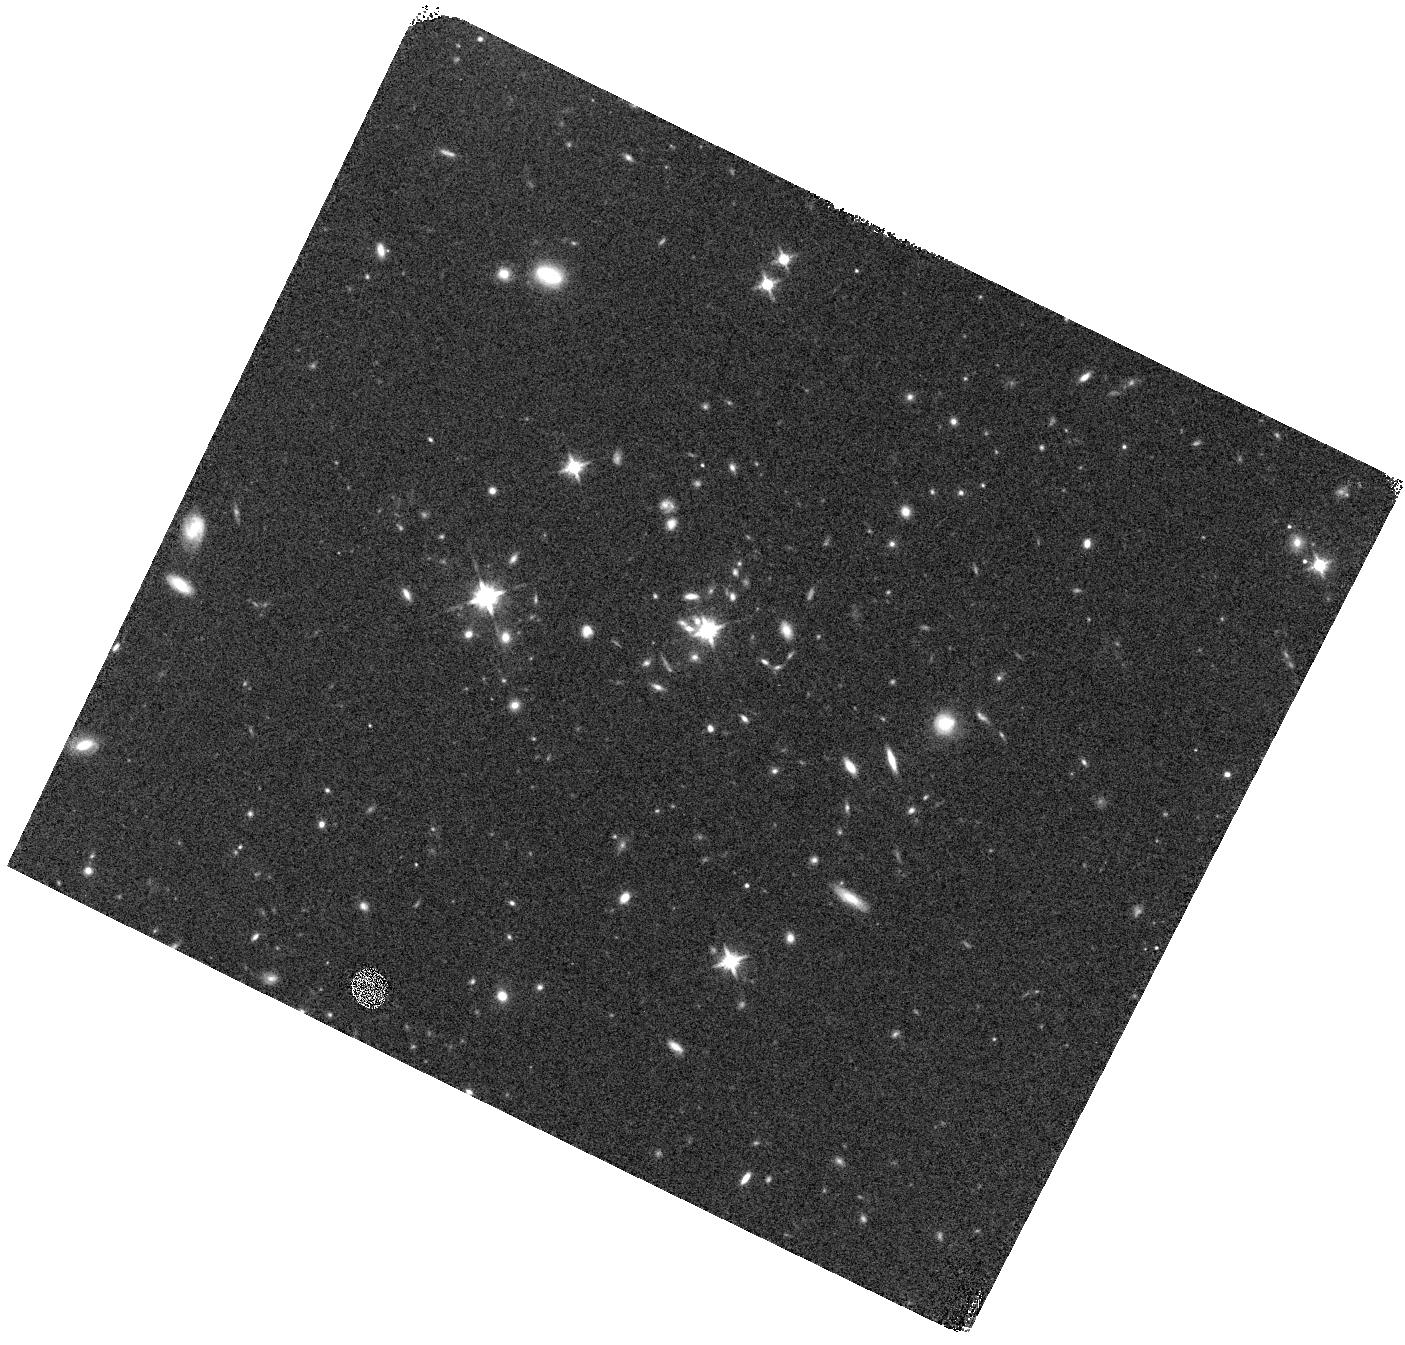
Target: SDSS-J110742.74+102126.3
Instrument: WFC3/IR
Filter: F140W
Exposure: 7 min
Observation ID: hst_13482_06_wfc3_ir_f140w_icbw06

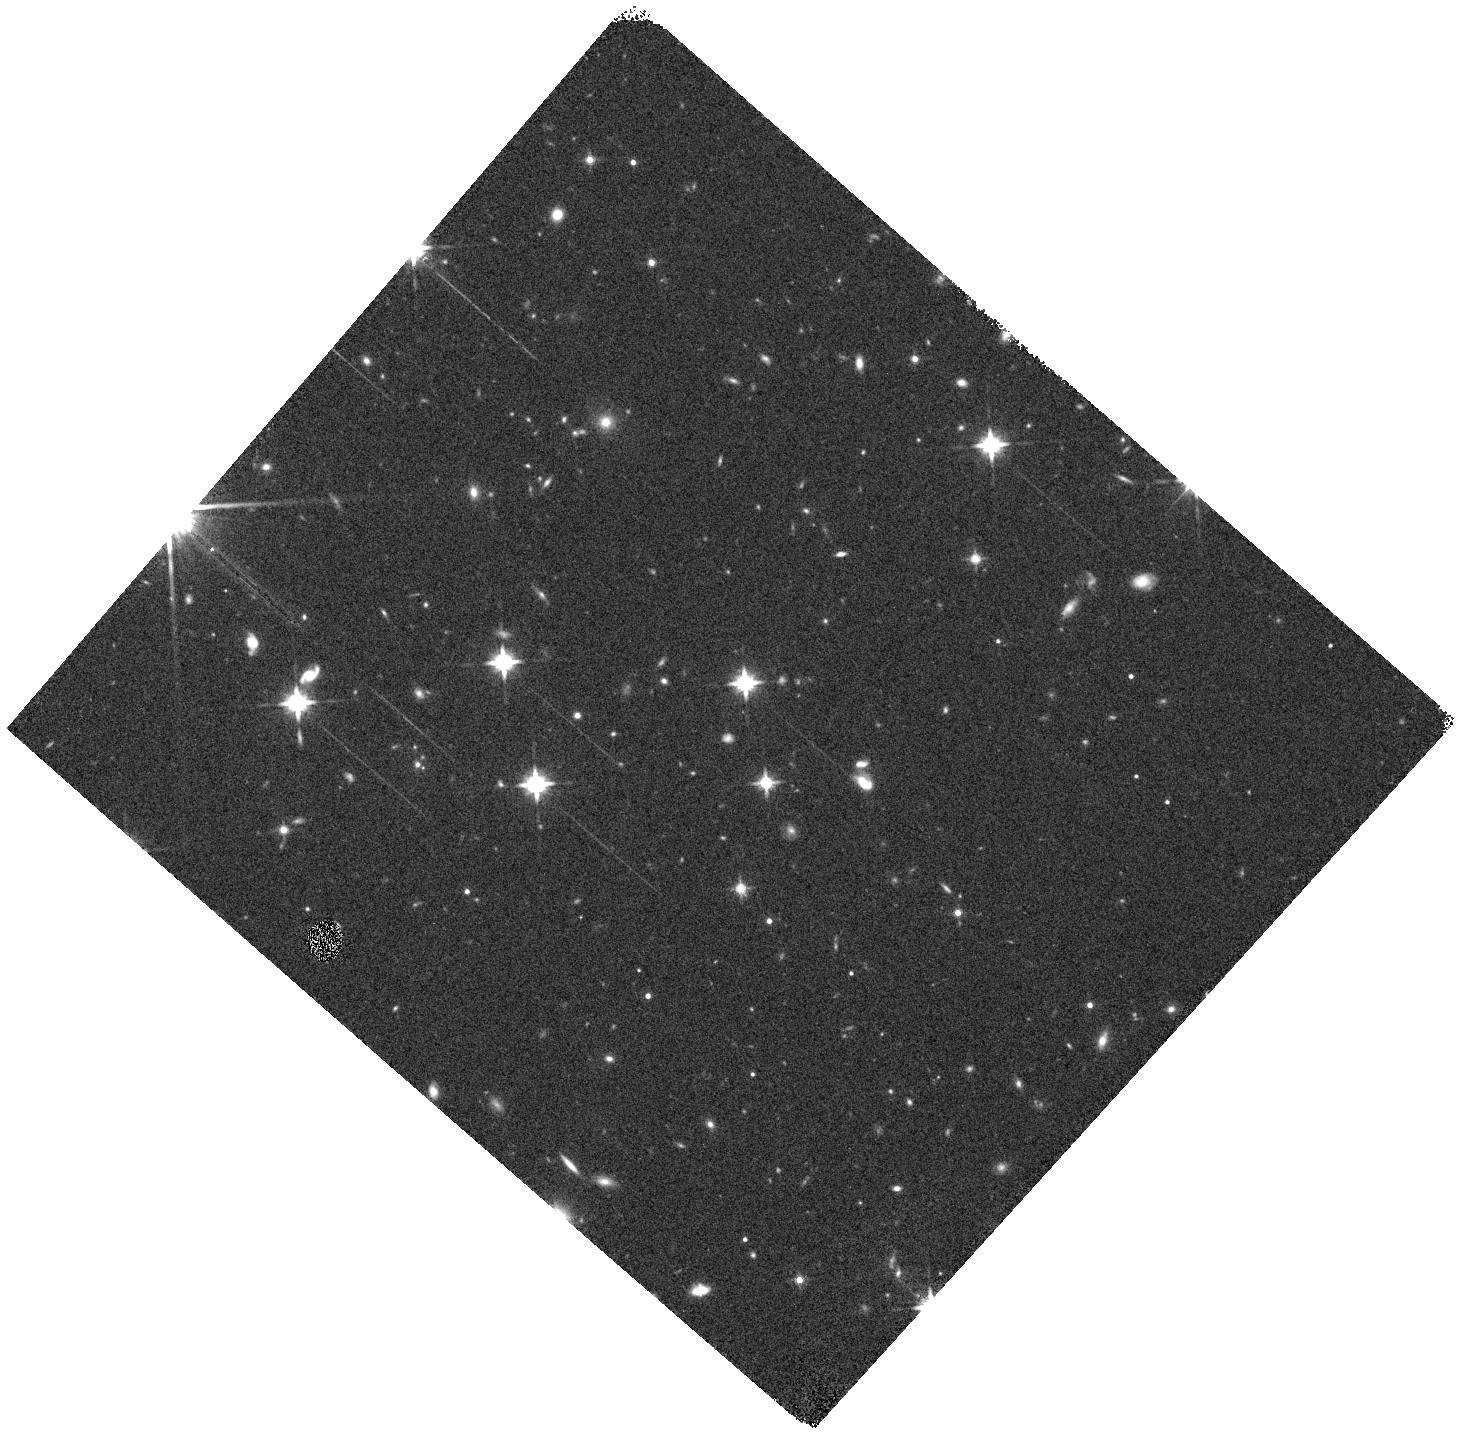
Target: SDSS-J083852.05+025703.7
Instrument: WFC3/IR
Filter: F140W
Exposure: 7 min
Observation ID: hst_13482_14_wfc3_ir_f140w_icbw14

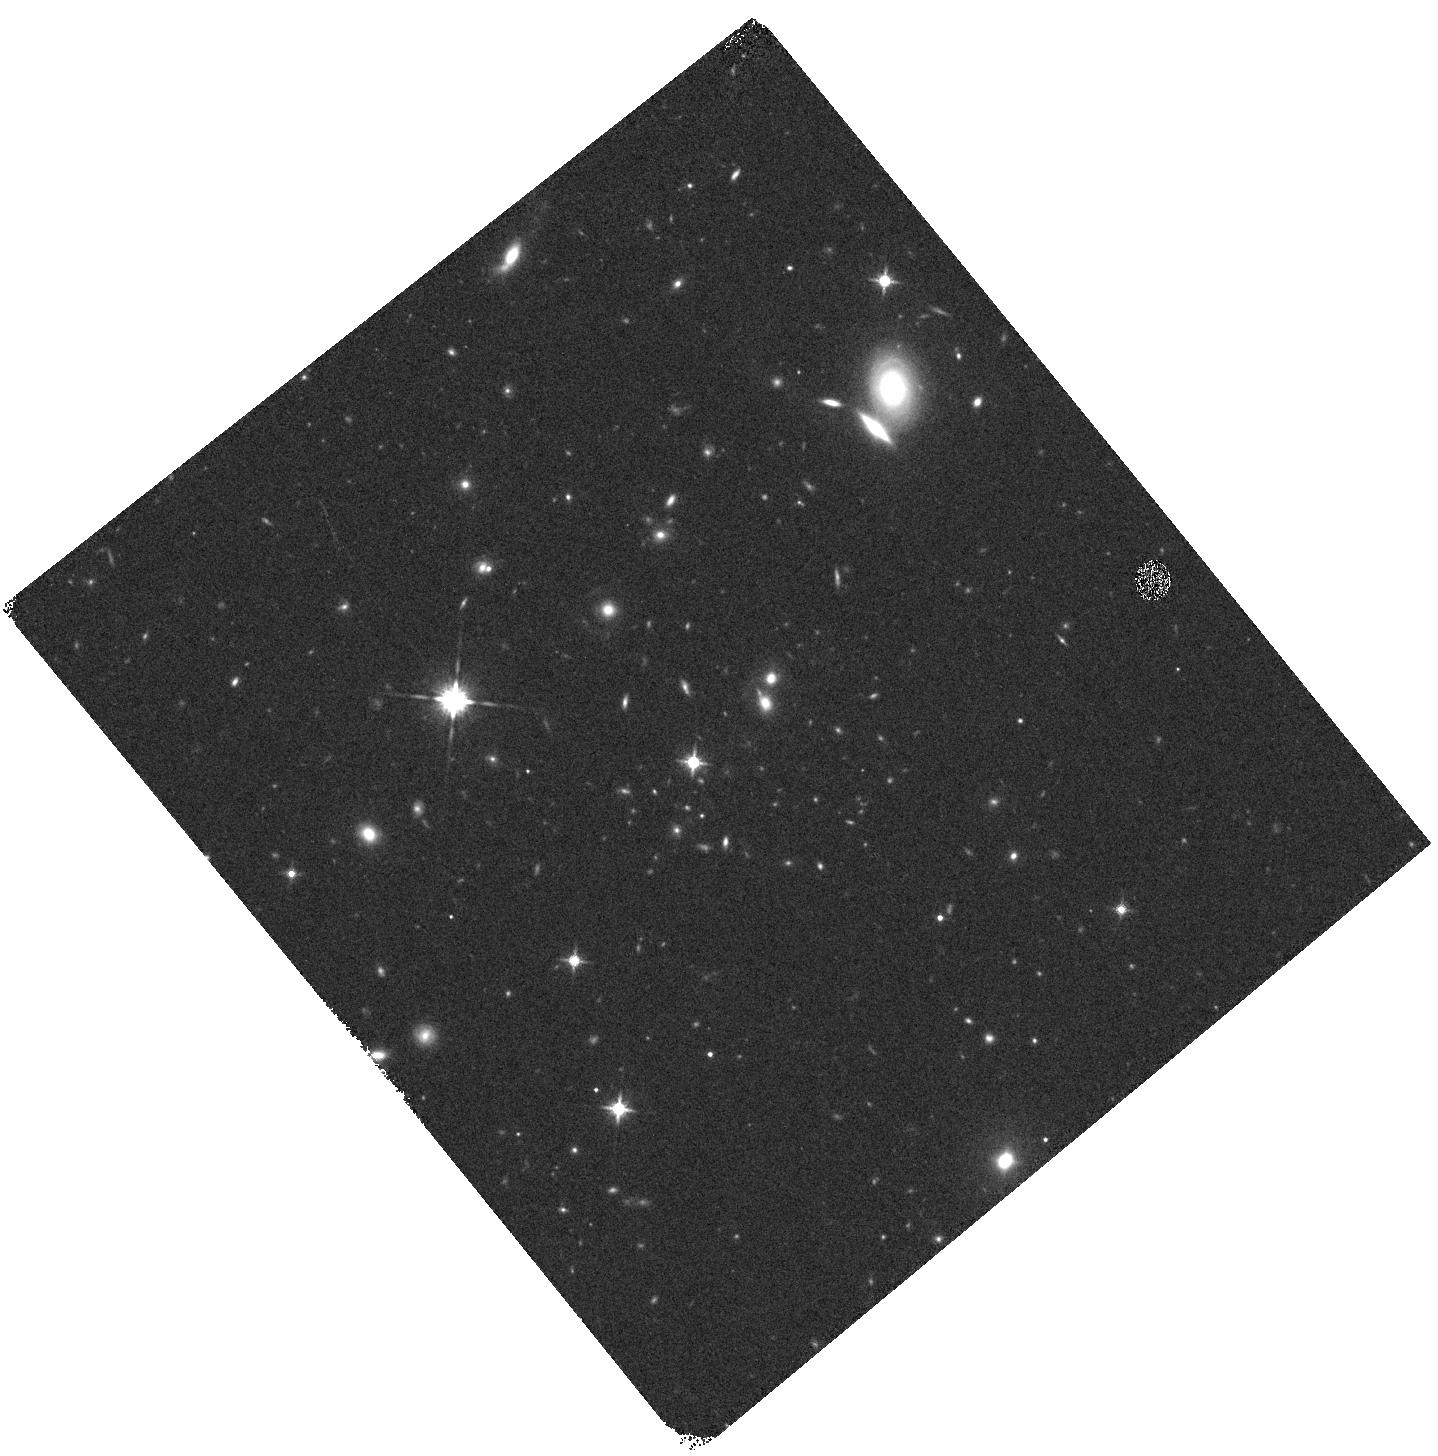
Target: SDSS-J001453.19+091217.6
Instrument: WFC3/IR
Filter: F140W
Exposure: 7 min
Observation ID: hst_13482_17_wfc3_ir_f140w_icbw17

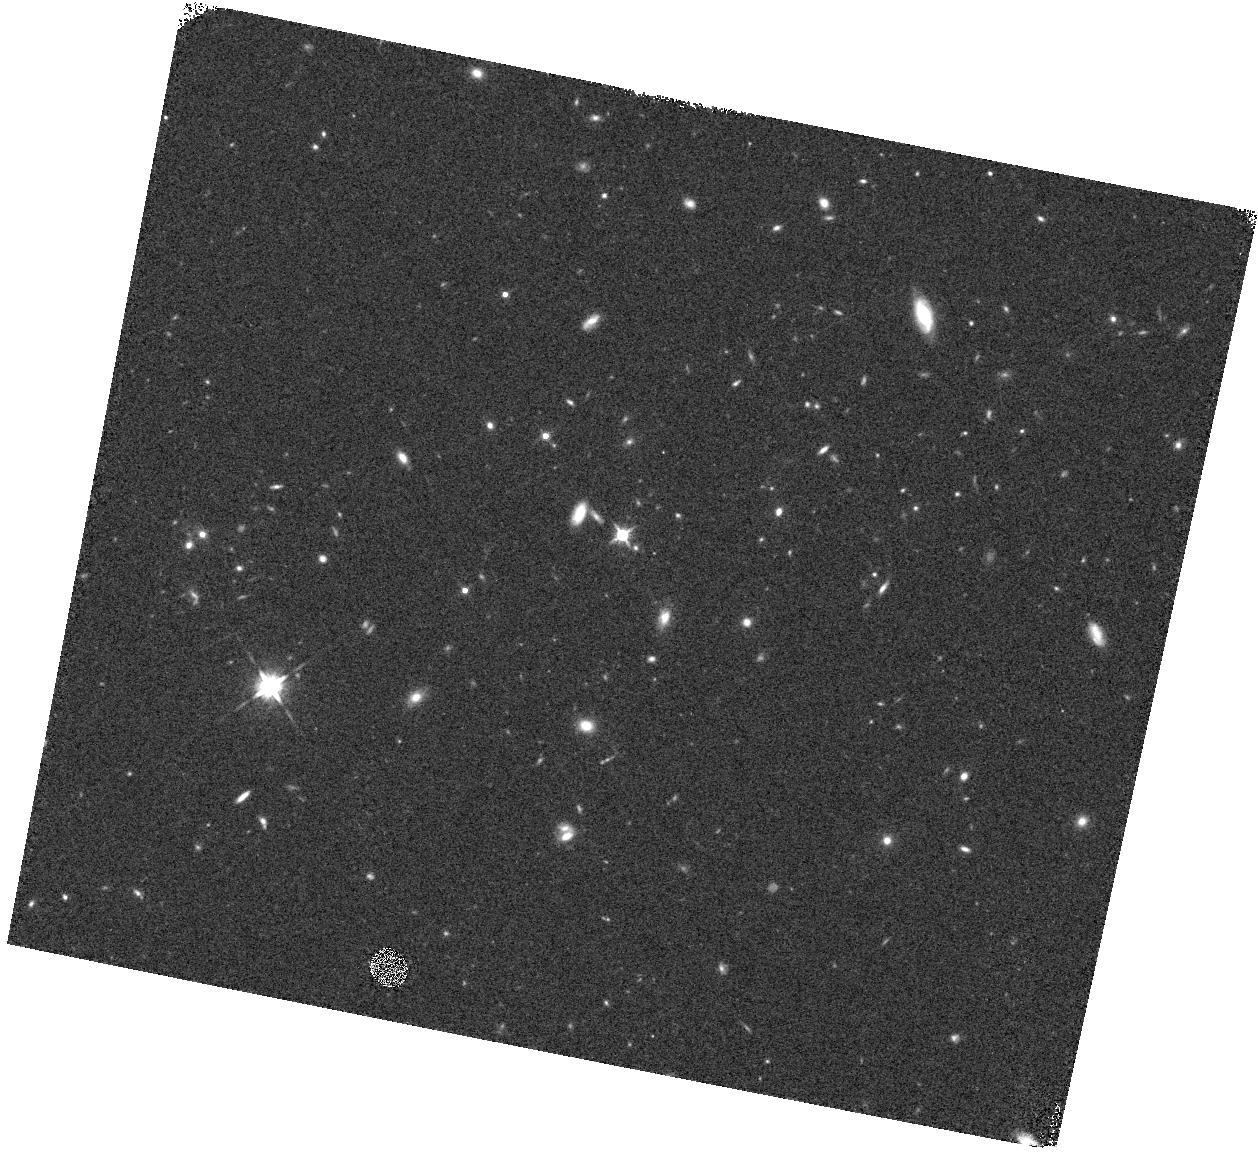
Target: SDSS-J095432.63+354027.7
Instrument: WFC3/IR
Filter: F140W
Exposure: 7 min
Observation ID: hst_13482_07_wfc3_ir_f140w_icbw07

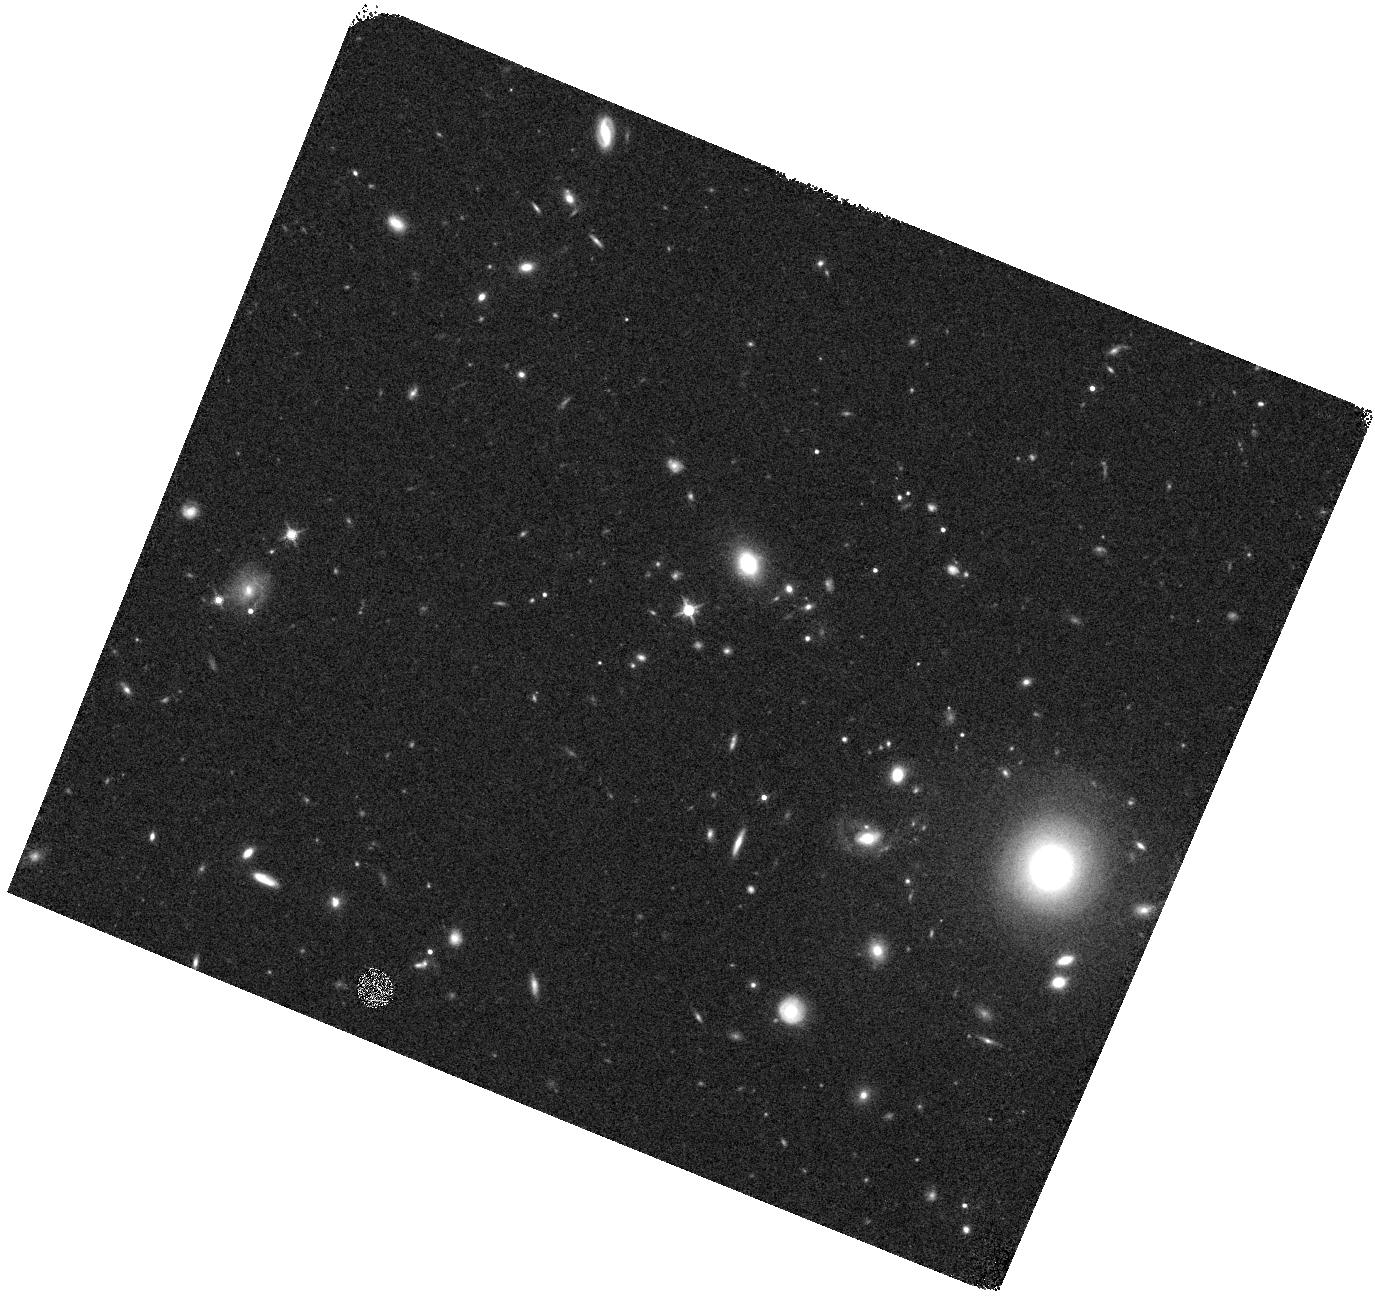
Target: SDSS-J120639.85+025308.3
Instrument: WFC3/IR
Filter: F140W
Exposure: 7 min
Observation ID: hst_13482_09_wfc3_ir_f140w_icbw09

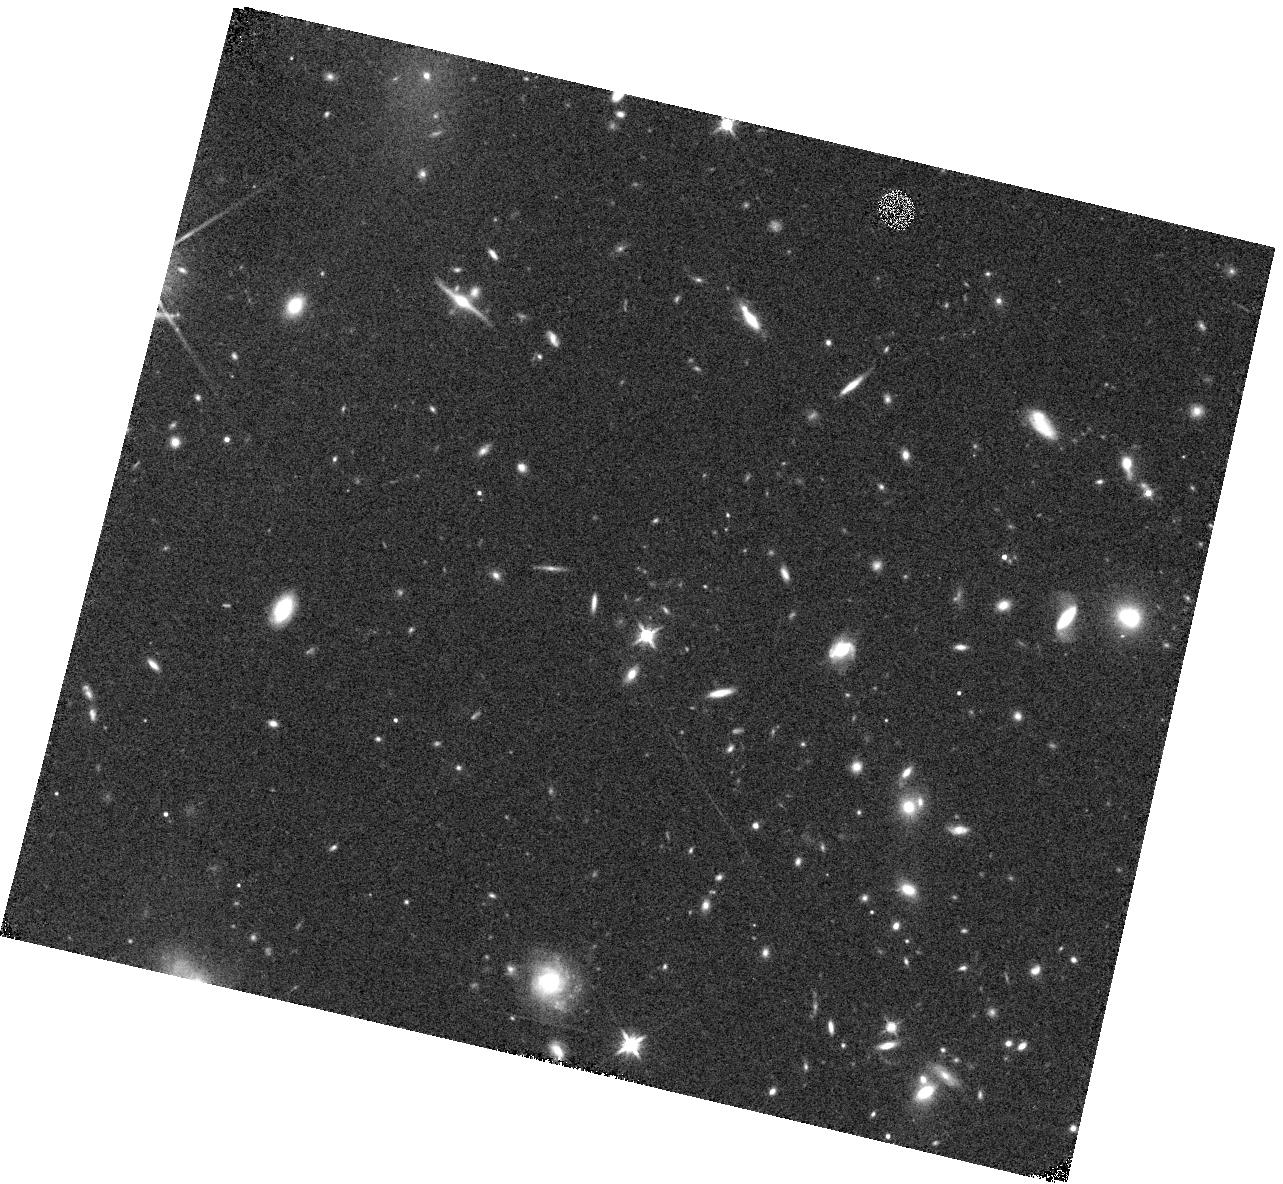
Target: SDSS-J120342.24+102831.8
Instrument: WFC3/IR
Filter: F140W
Exposure: 7 min
Observation ID: hst_13482_02_wfc3_ir_f140w_icbw02

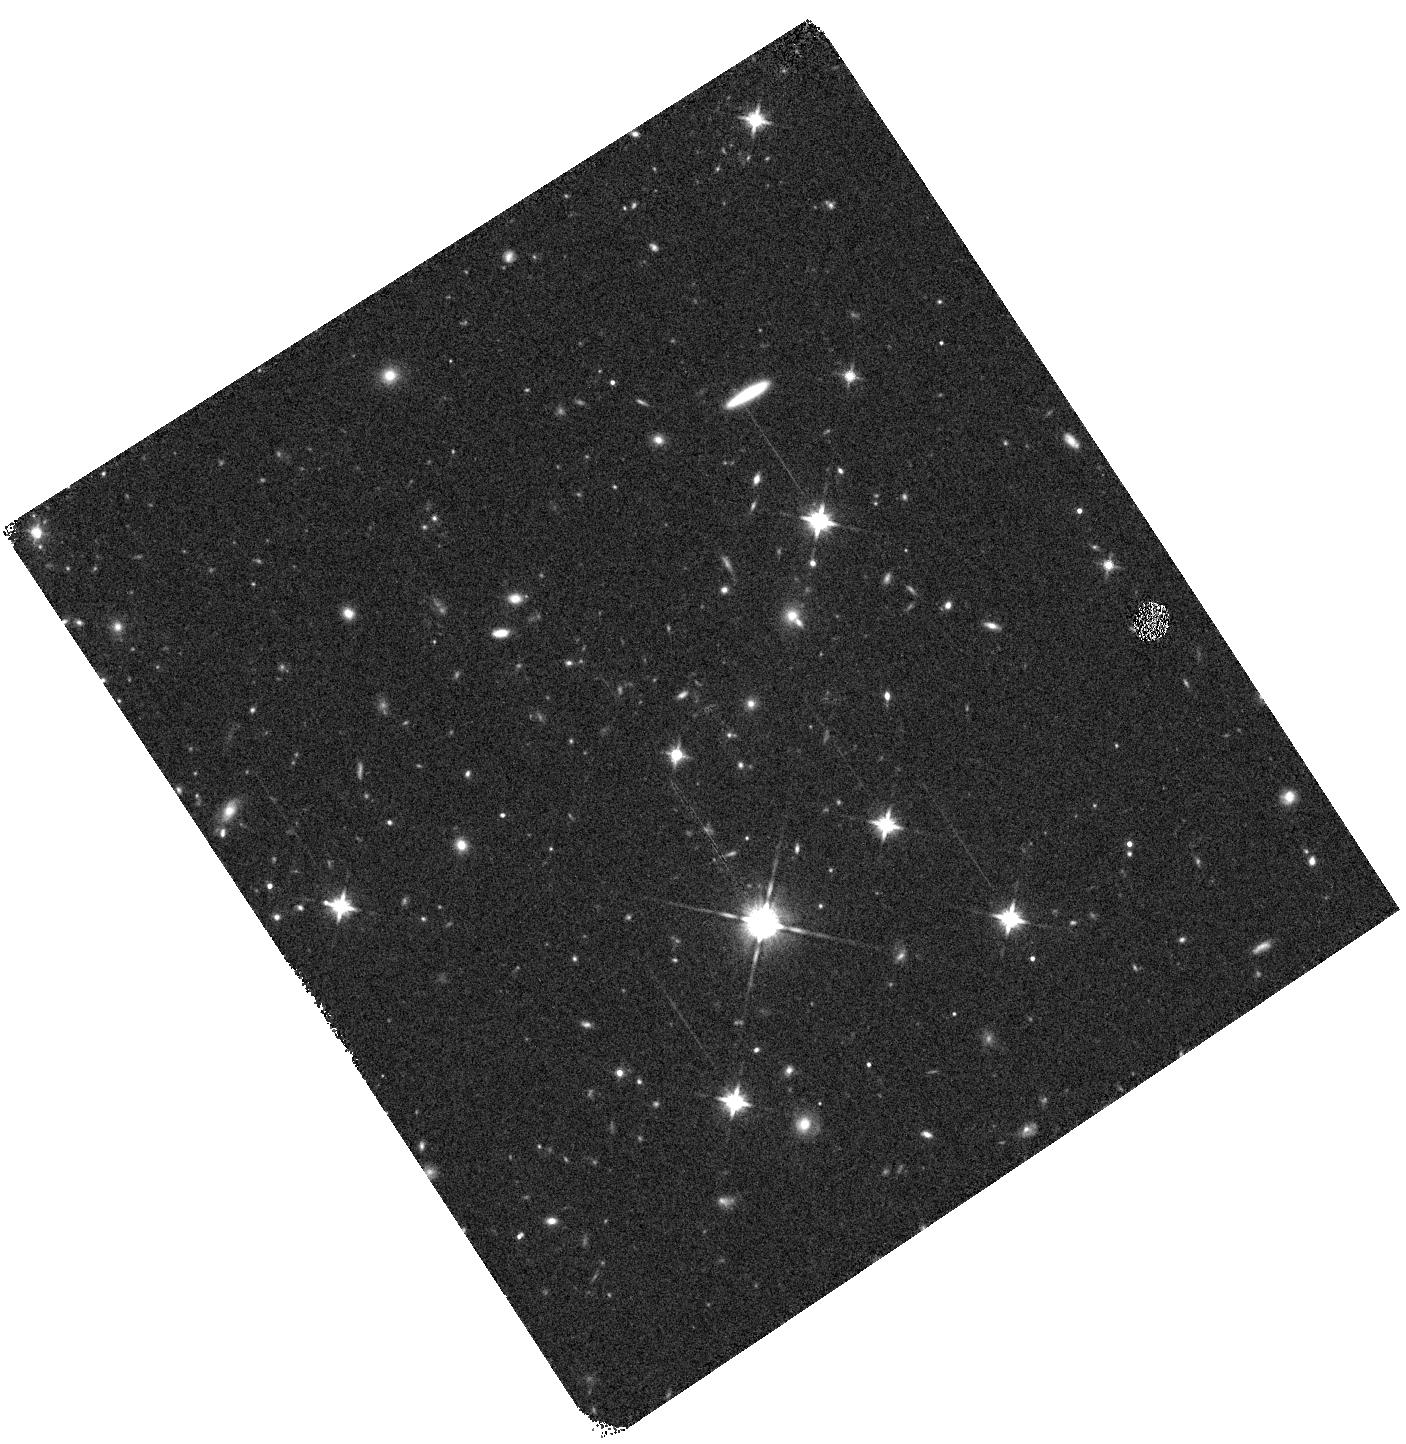
Target: SDSS-J082946.90+185222.0
Instrument: WFC3/IR
Filter: F140W
Exposure: 7 min
Observation ID: hst_13482_12_wfc3_ir_f140w_icbw12

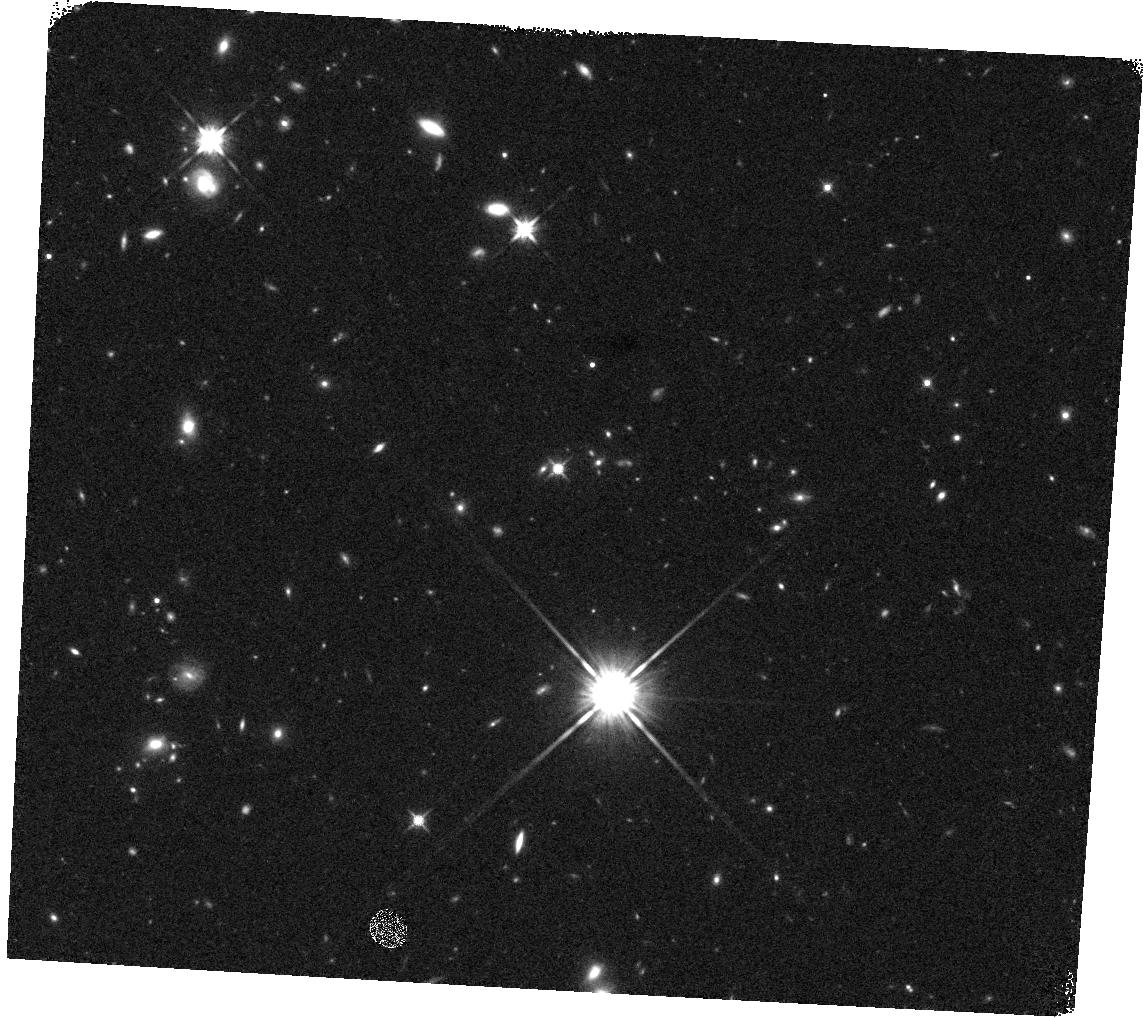
Target: SDSS-J091730.18+324105.5
Instrument: WFC3/IR
Filter: F140W
Exposure: 7 min
Observation ID: hst_13482_01_wfc3_ir_f140w_icbw01

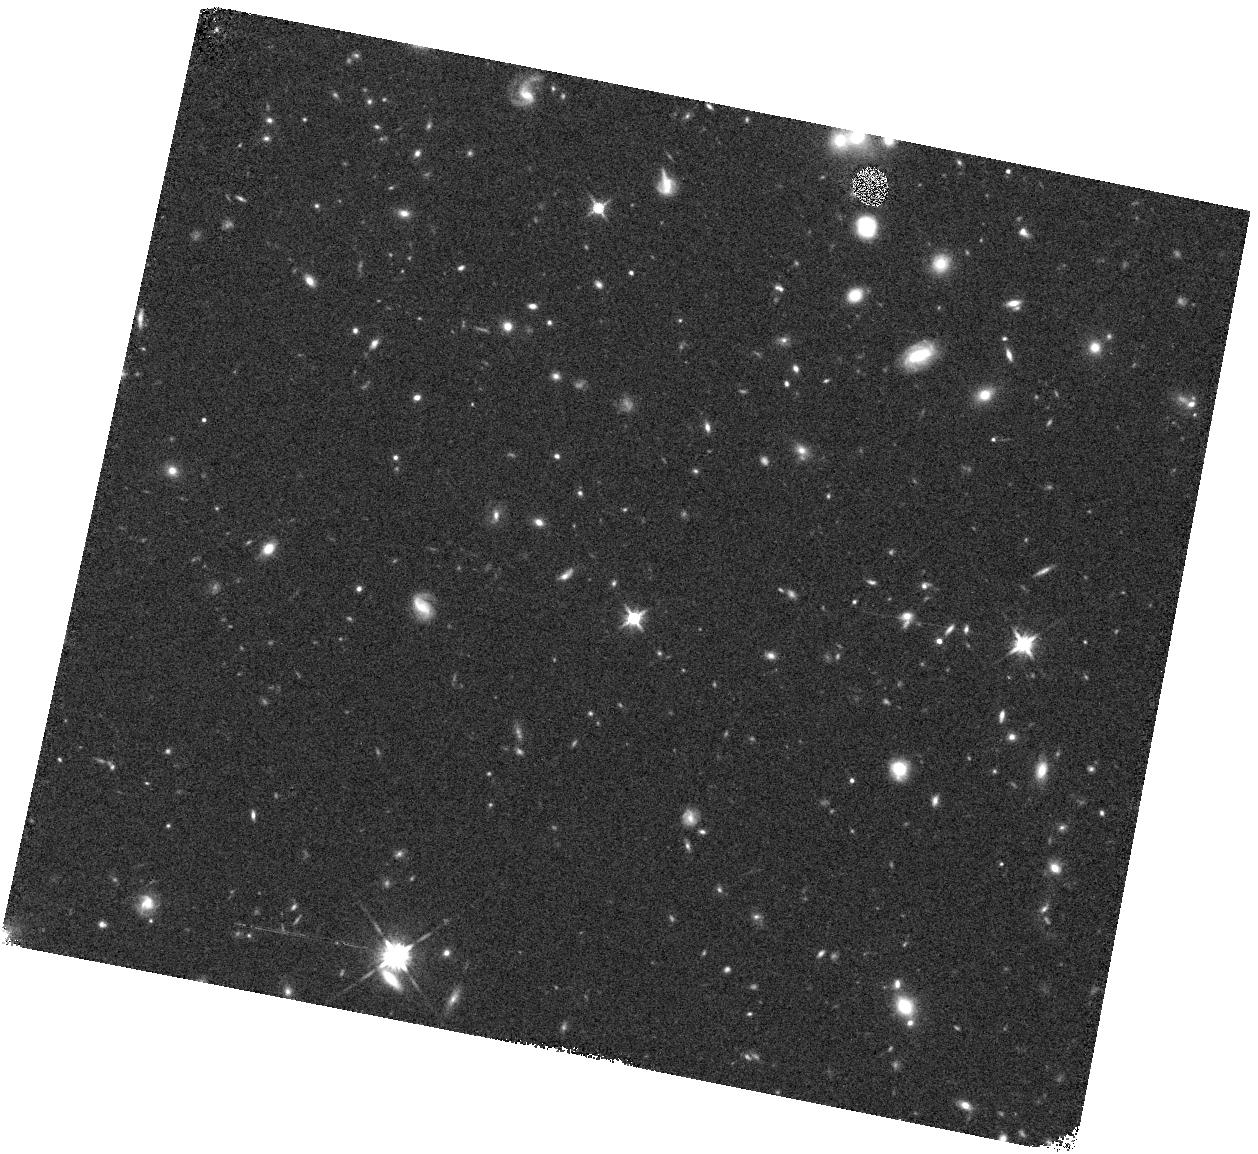
Target: SDSS-J113233.63+380346.4
Instrument: WFC3/IR
Filter: F140W
Exposure: 7 min
Observation ID: hst_13482_04_wfc3_ir_f140w_icbw04

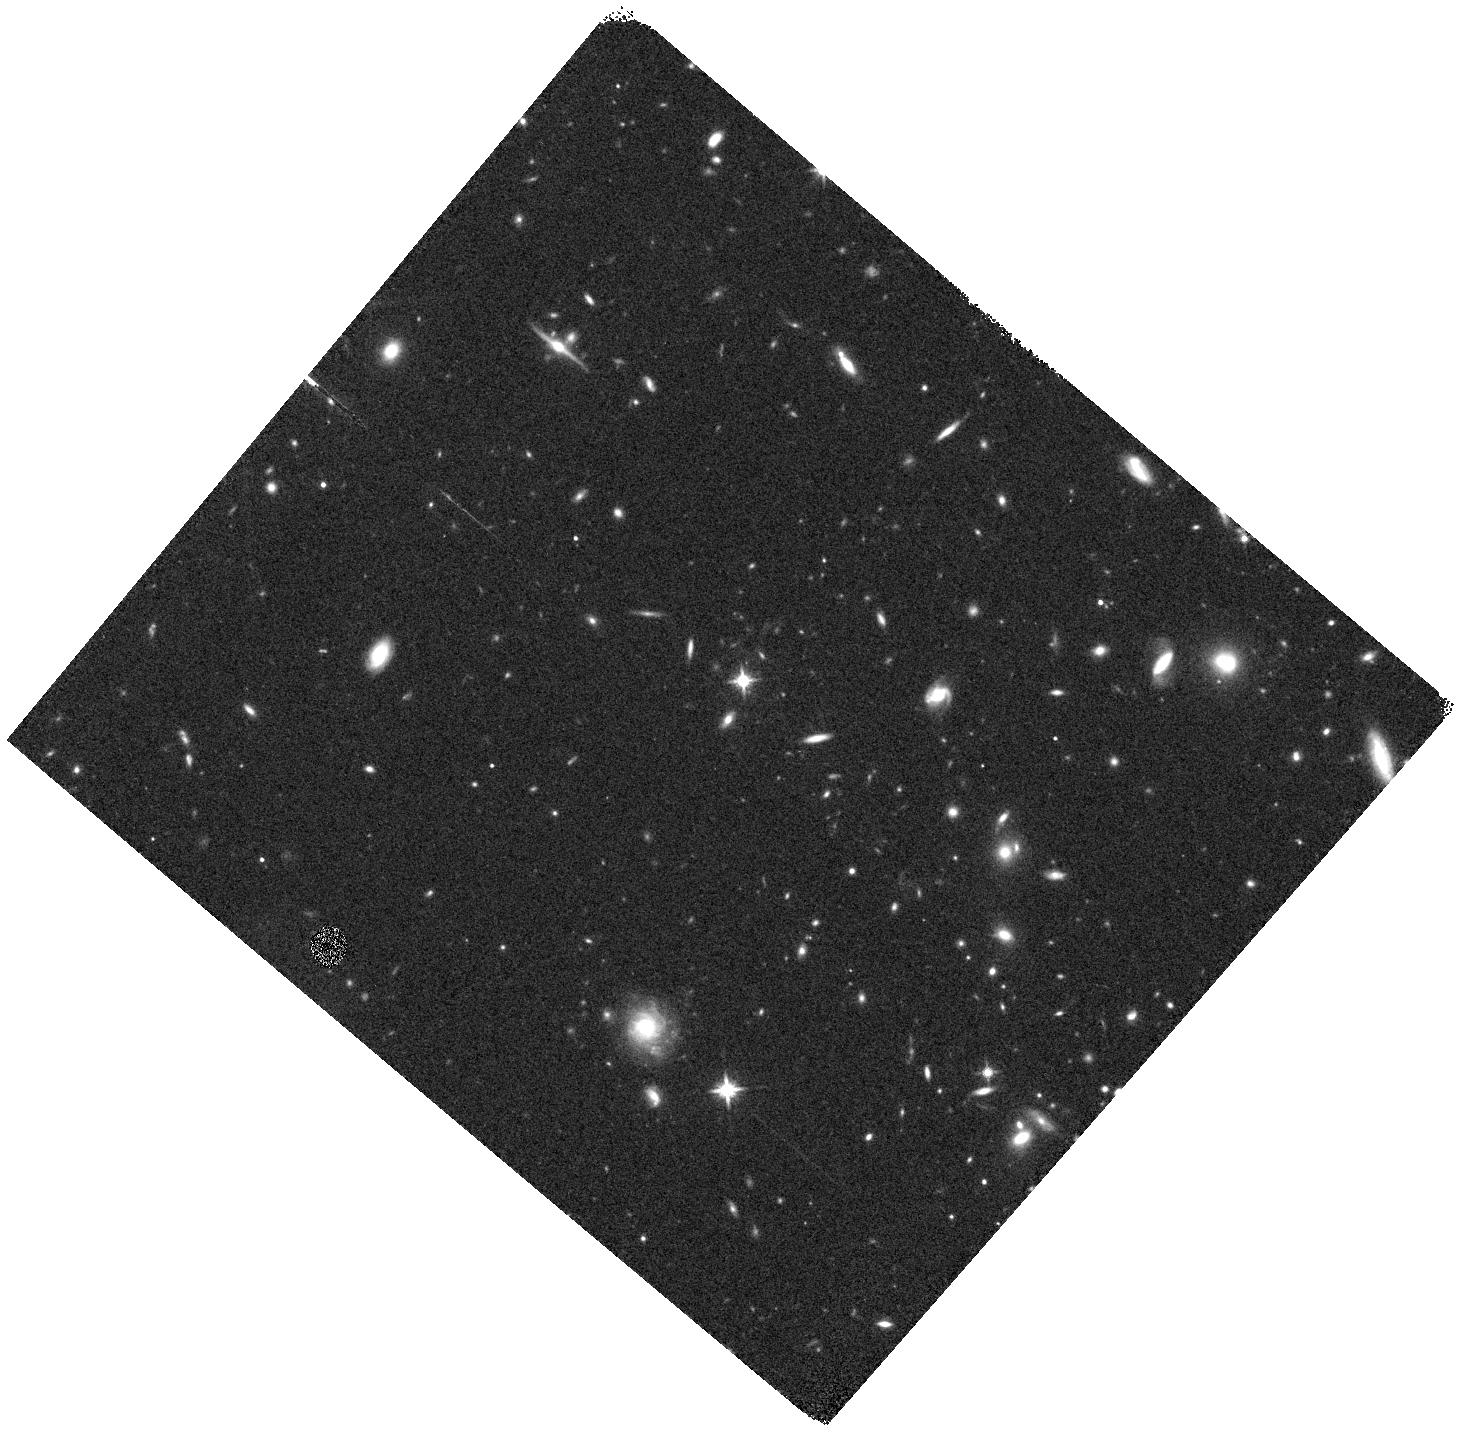
Target: SDSS-J120342.24+102831.8
Instrument: WFC3/IR
Filter: F140W
Exposure: 7 min
Observation ID: hst_13482_11_wfc3_ir_f140w_icbw11

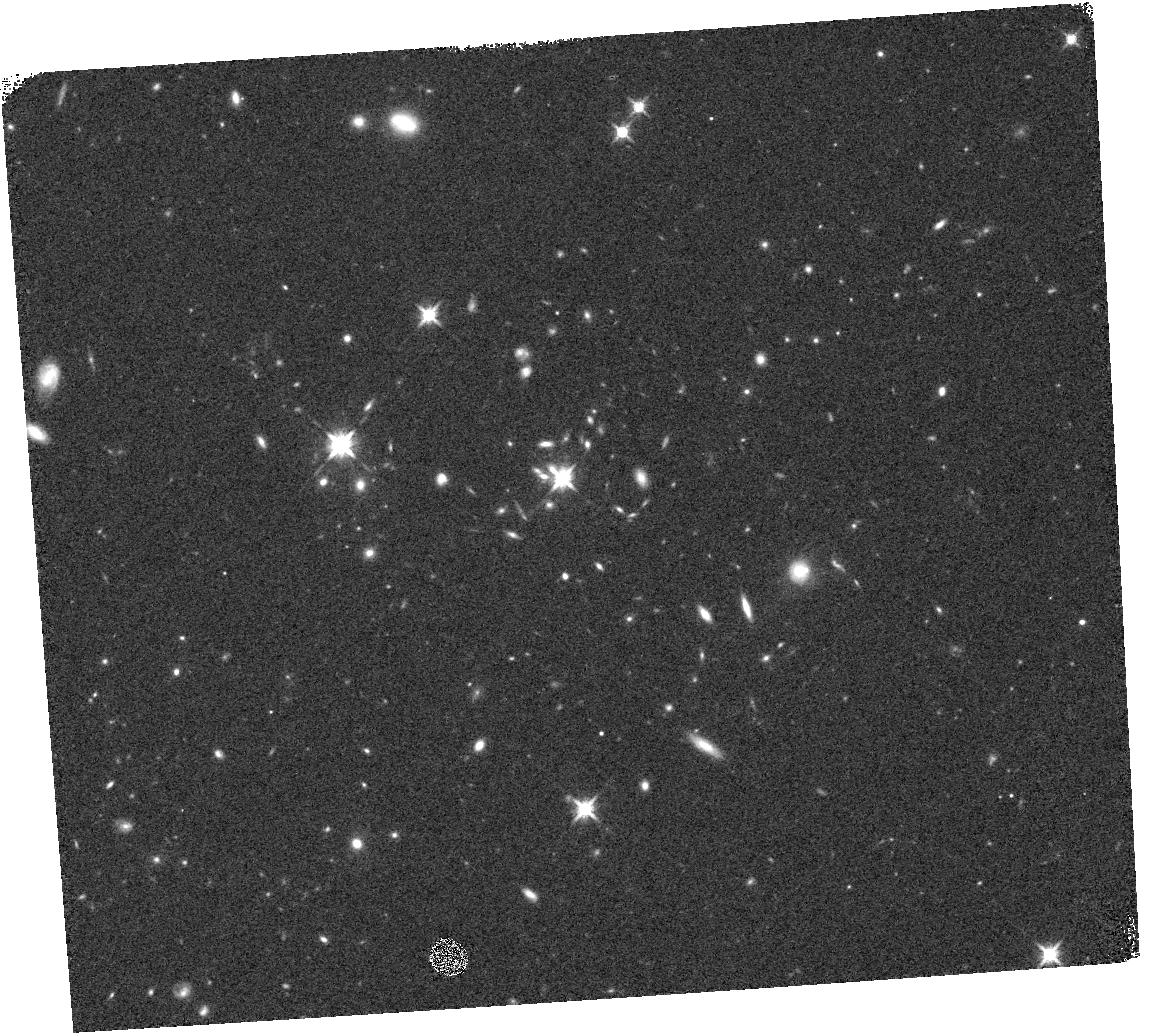
Target: SDSS-J110742.74+102126.3
Instrument: WFC3/IR
Filter: F140W
Exposure: 7 min
Observation ID: hst_13482_15_wfc3_ir_f140w_icbw15

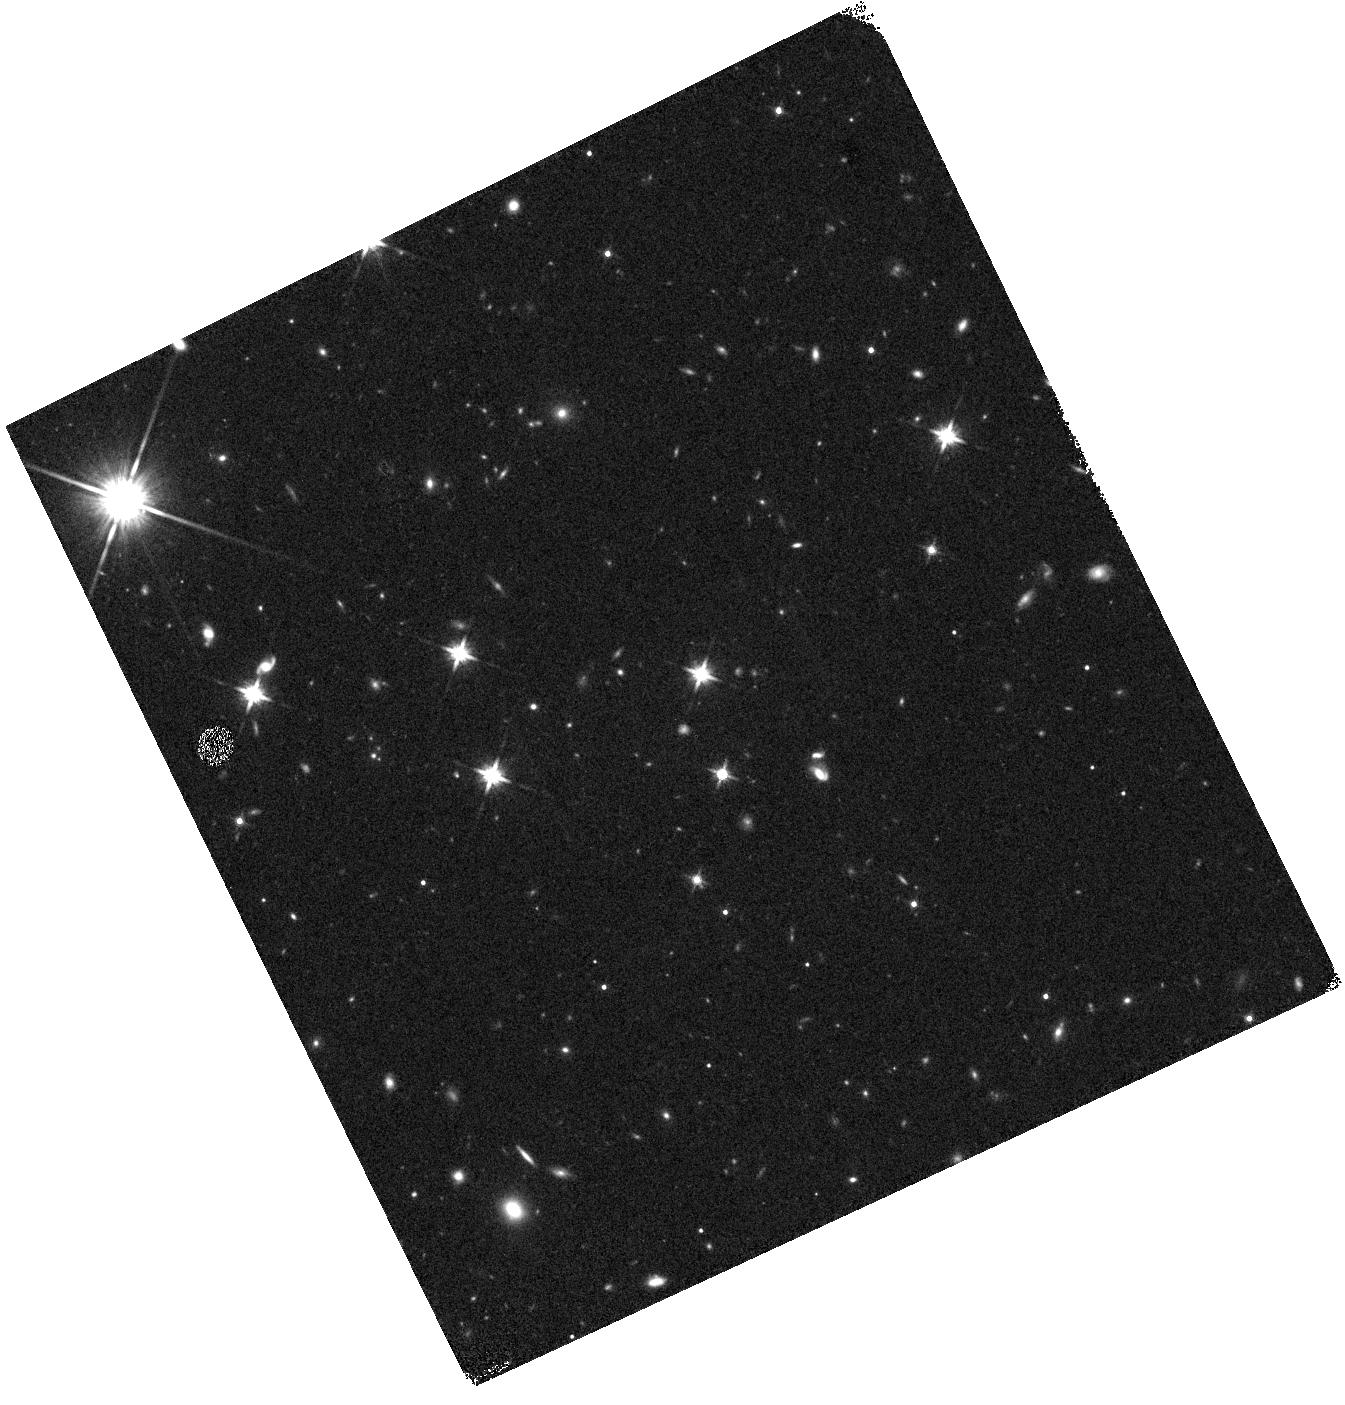
Target: SDSS-J083852.05+025703.7
Instrument: WFC3/IR
Filter: F140W
Exposure: 7 min
Observation ID: hst_13482_05_wfc3_ir_f140w_icbw05

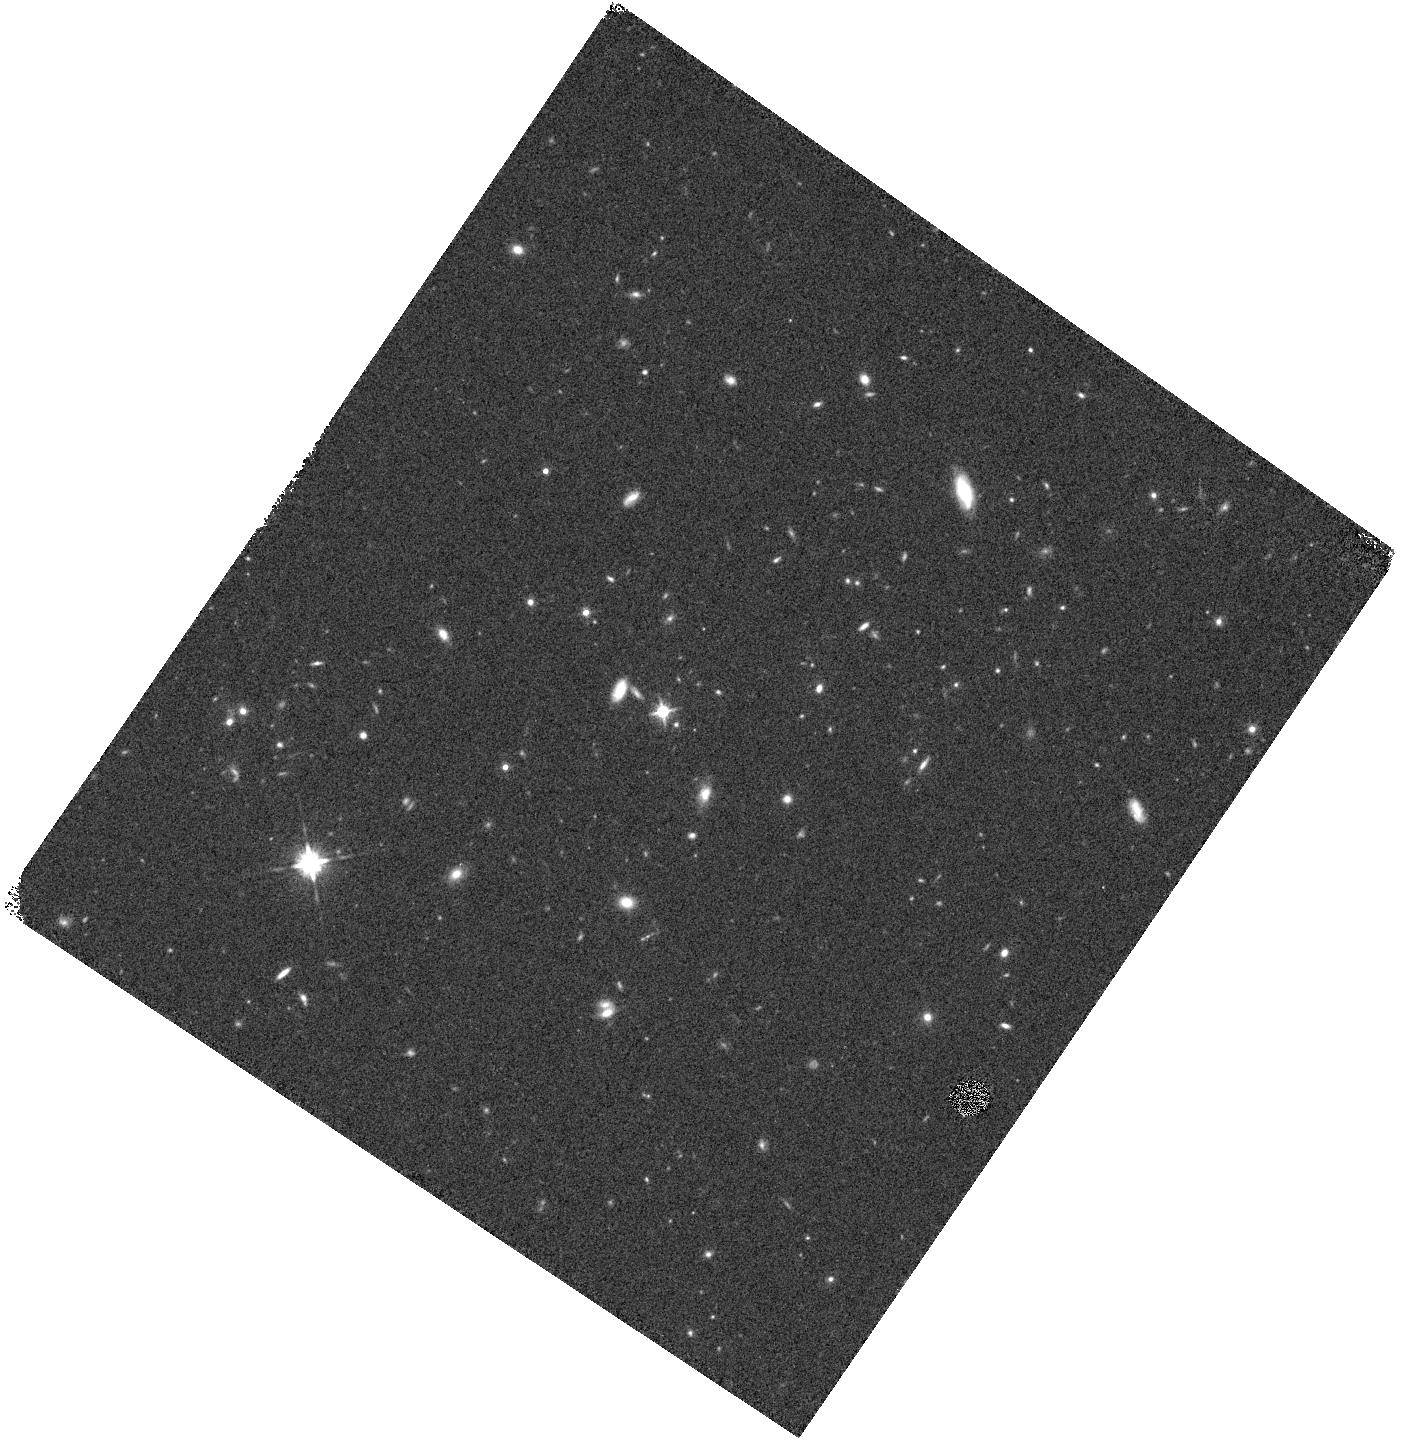
Target: SDSS-J095432.63+354027.7
Instrument: WFC3/IR
Filter: F140W
Exposure: 7 min
Observation ID: hst_13482_16_wfc3_ir_f140w_icbw16

The Evolving Gas Content of Galaxy Halos: A Complete Census of MgII Absorption Line Host Galaxies at 0.7 < z < 2.5 (PI: Lundgren, Britt)

Background quasars provide a unique tool for probing the cold gas content of galaxy halos, independent of luminosity, from z~6. Intervening absorption from singly-ionized Magnesium (Mg II) is theoretically capable of tracing the stripping, accretion and outflows of cold, enriched gas - processes understood to be fundamental in regulating galaxy evolution. Despite the tens of thousands of Mg II absorbers now available from the SDSS spectroscopic quasar sample, their utility in aiding our understanding the evolution of galaxies has been limited due to the difficulty of detecting their luminous counterparts at high redshifts and on small angular separations from the background quasar. To finally resolve this problem, we propose to harness the peerless sensitivity and resolving power of the WFC3/IR G141 grism in a 18 orbit program to obtain observations of galaxies around the 9 most absorber-rich quasar sight lines in the SDSS. These data will enable us to, for the first time, study the properties (morphologies, inclination angles, star formation rates, star formation rate surface densities) of a complete sample of 54 typical Mg II-selected galaxies at z>0.7. Most importantly, we will observe these absorber-selected galaxies at virtually unlimited impact parameters (5 to 450 kpc) and to extremely low star formation rates (1 Msun/yr), thus eliminating the most prohibitive biases of past observations.